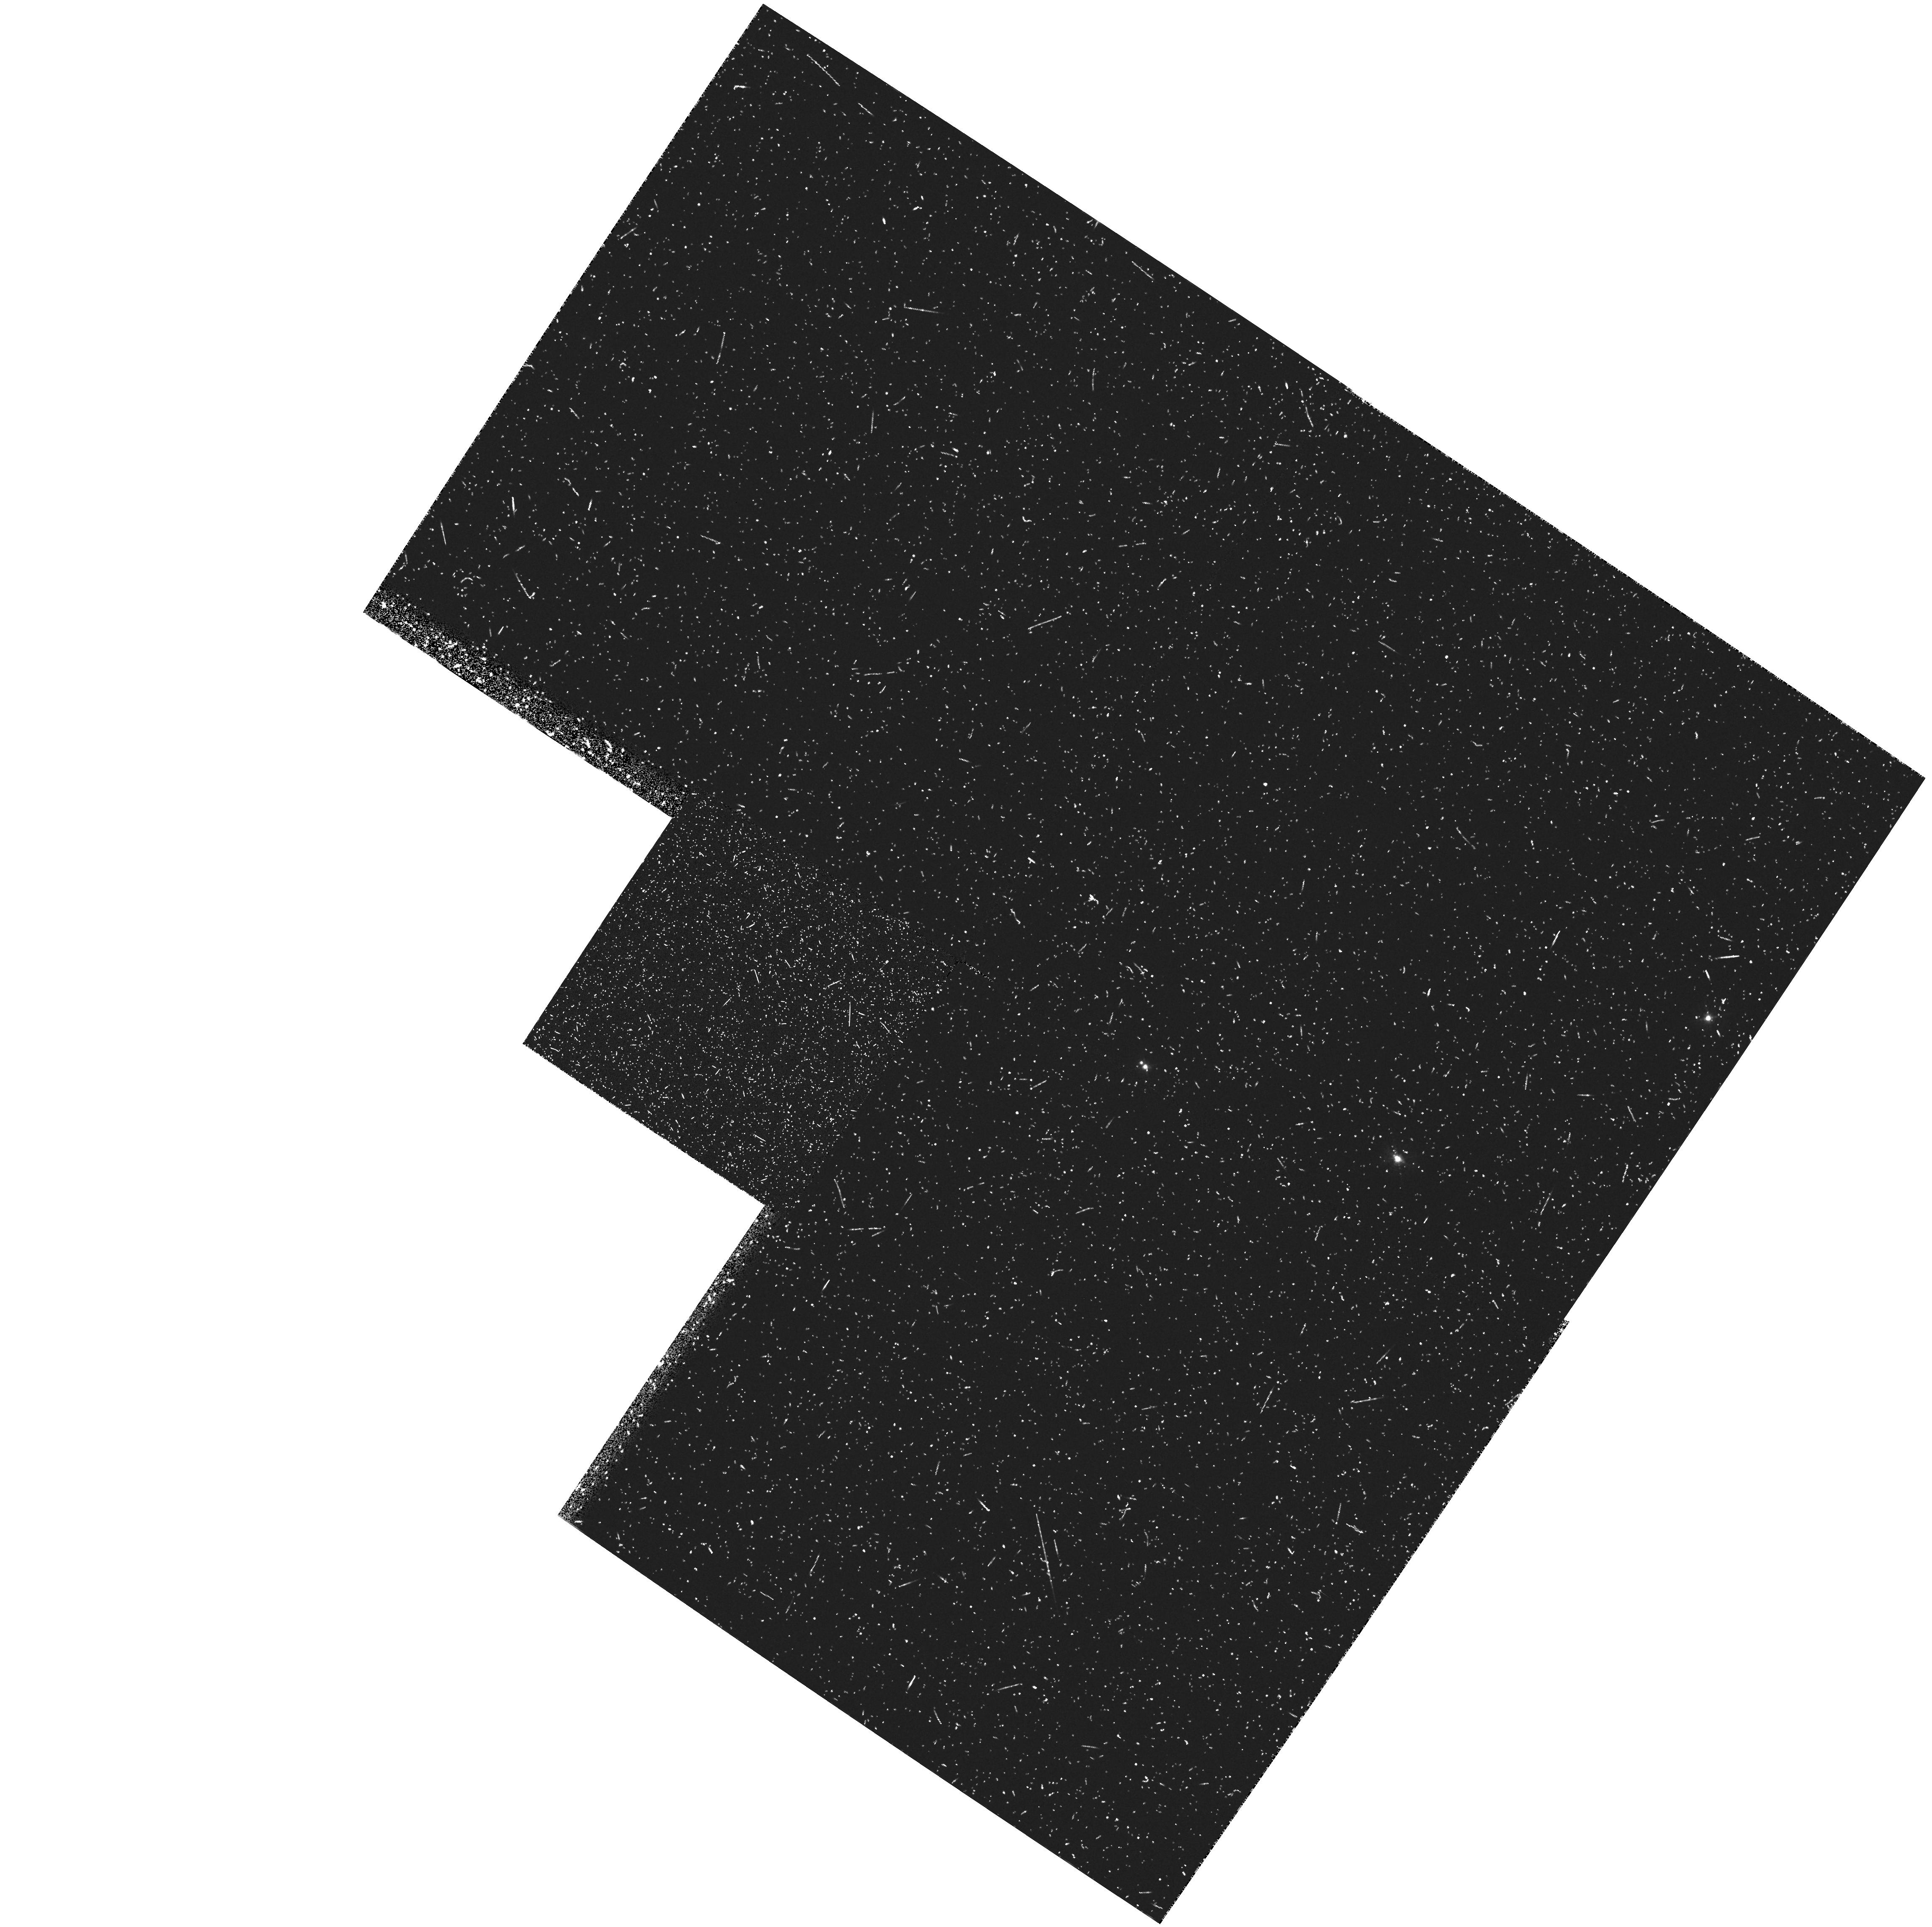
Target: B20902+34. Instrument: WFPC2/PC. Filter: FR533N. Exposure: 37 min. Observation ID: u32t0106t

WFPC2 IMAGING OF THE PROTOGALAXY CANDIDATE B2 0902+34 -LRF OBSERVATIONS (PI: Eisenhardt, Peter)

We propose to obtain high spatial resolution imaging with WFPC2 of the continuum and Ly-alpha line emission from the distant radio galaxy B2 0902+34. This object appears to have the largest UV to optical (rest frame) flux ratio measured for a radio galaxy, and at z=3.395 is also among the most distant galaxies known. It is therefore an excellent candidate for a protogalaxy. Our objective is to obtain a clearer picture of the formation process in this galaxy. The proposed observations will reveal the distribution of star-forming regions and emission line gas, and the relationship between them, on a 1 kpc scale, as well as their relationship to the radio source structure.